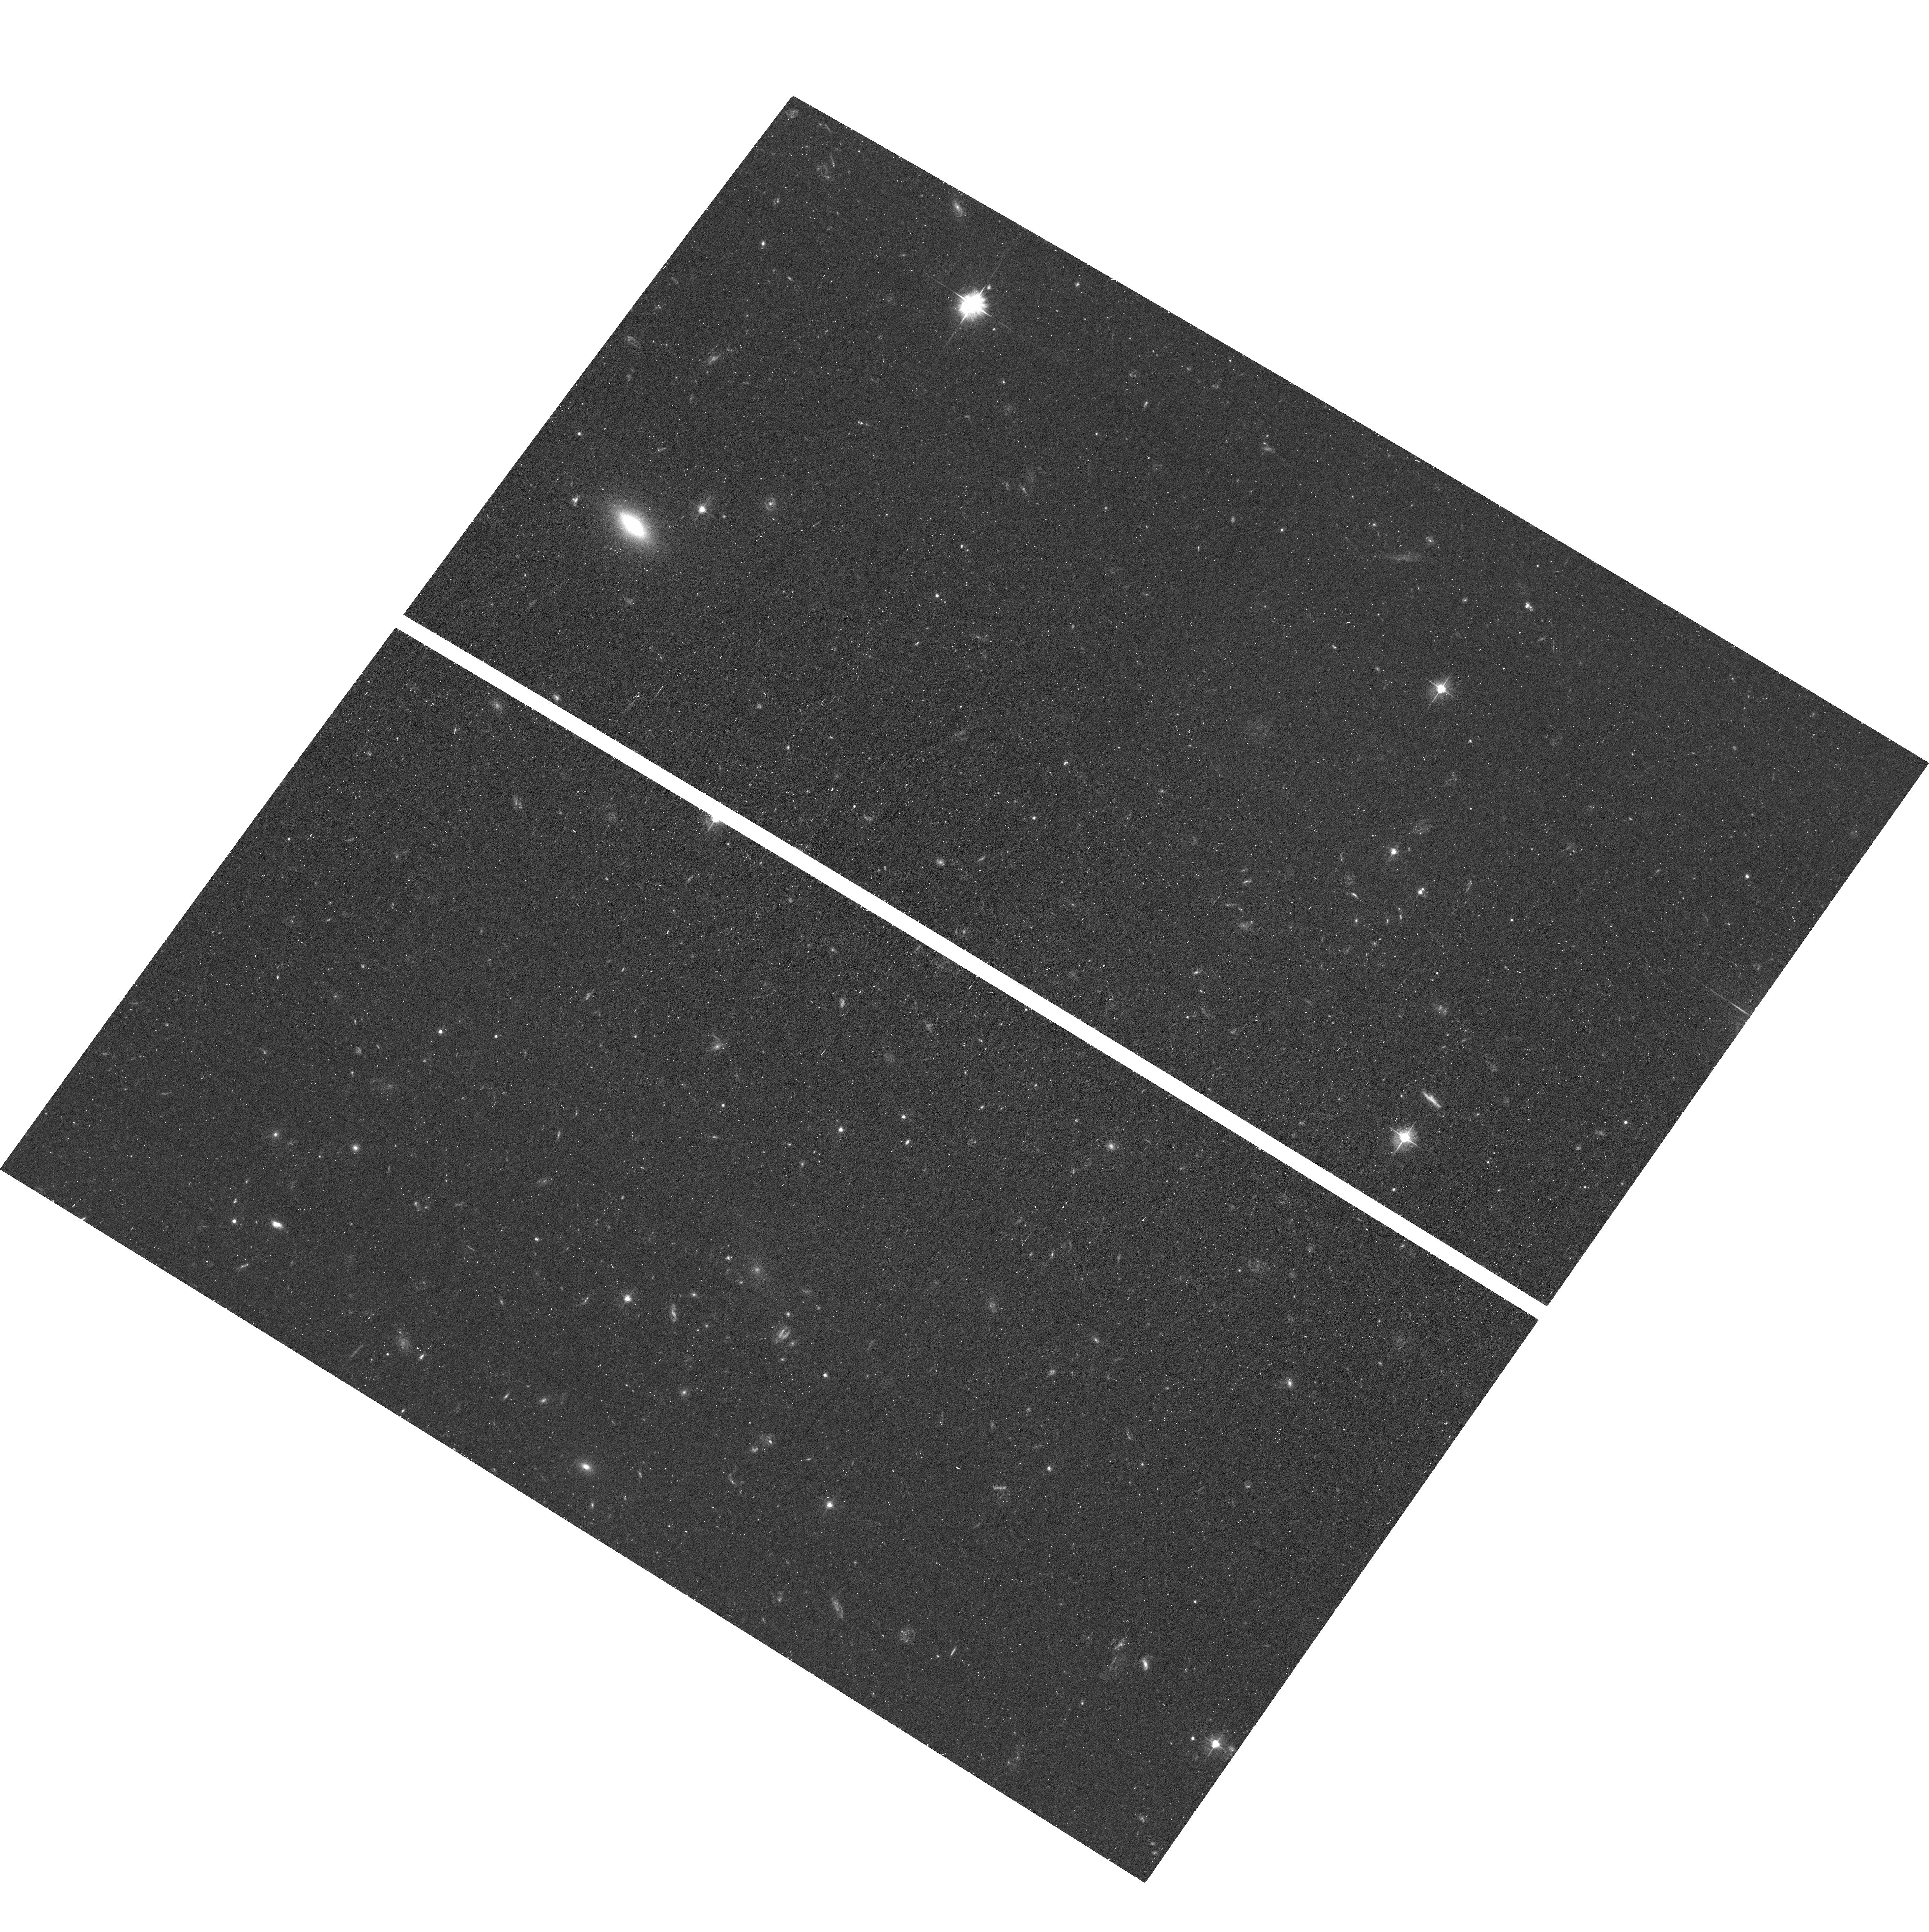
Target: field at RA 340.399°, Dec -64.514°. Instrument: ACS/WFC. Filter: F475W. Exposure: 41 min. Observation ID: hst_16226_06_acs_wfc_f475w_jebl06

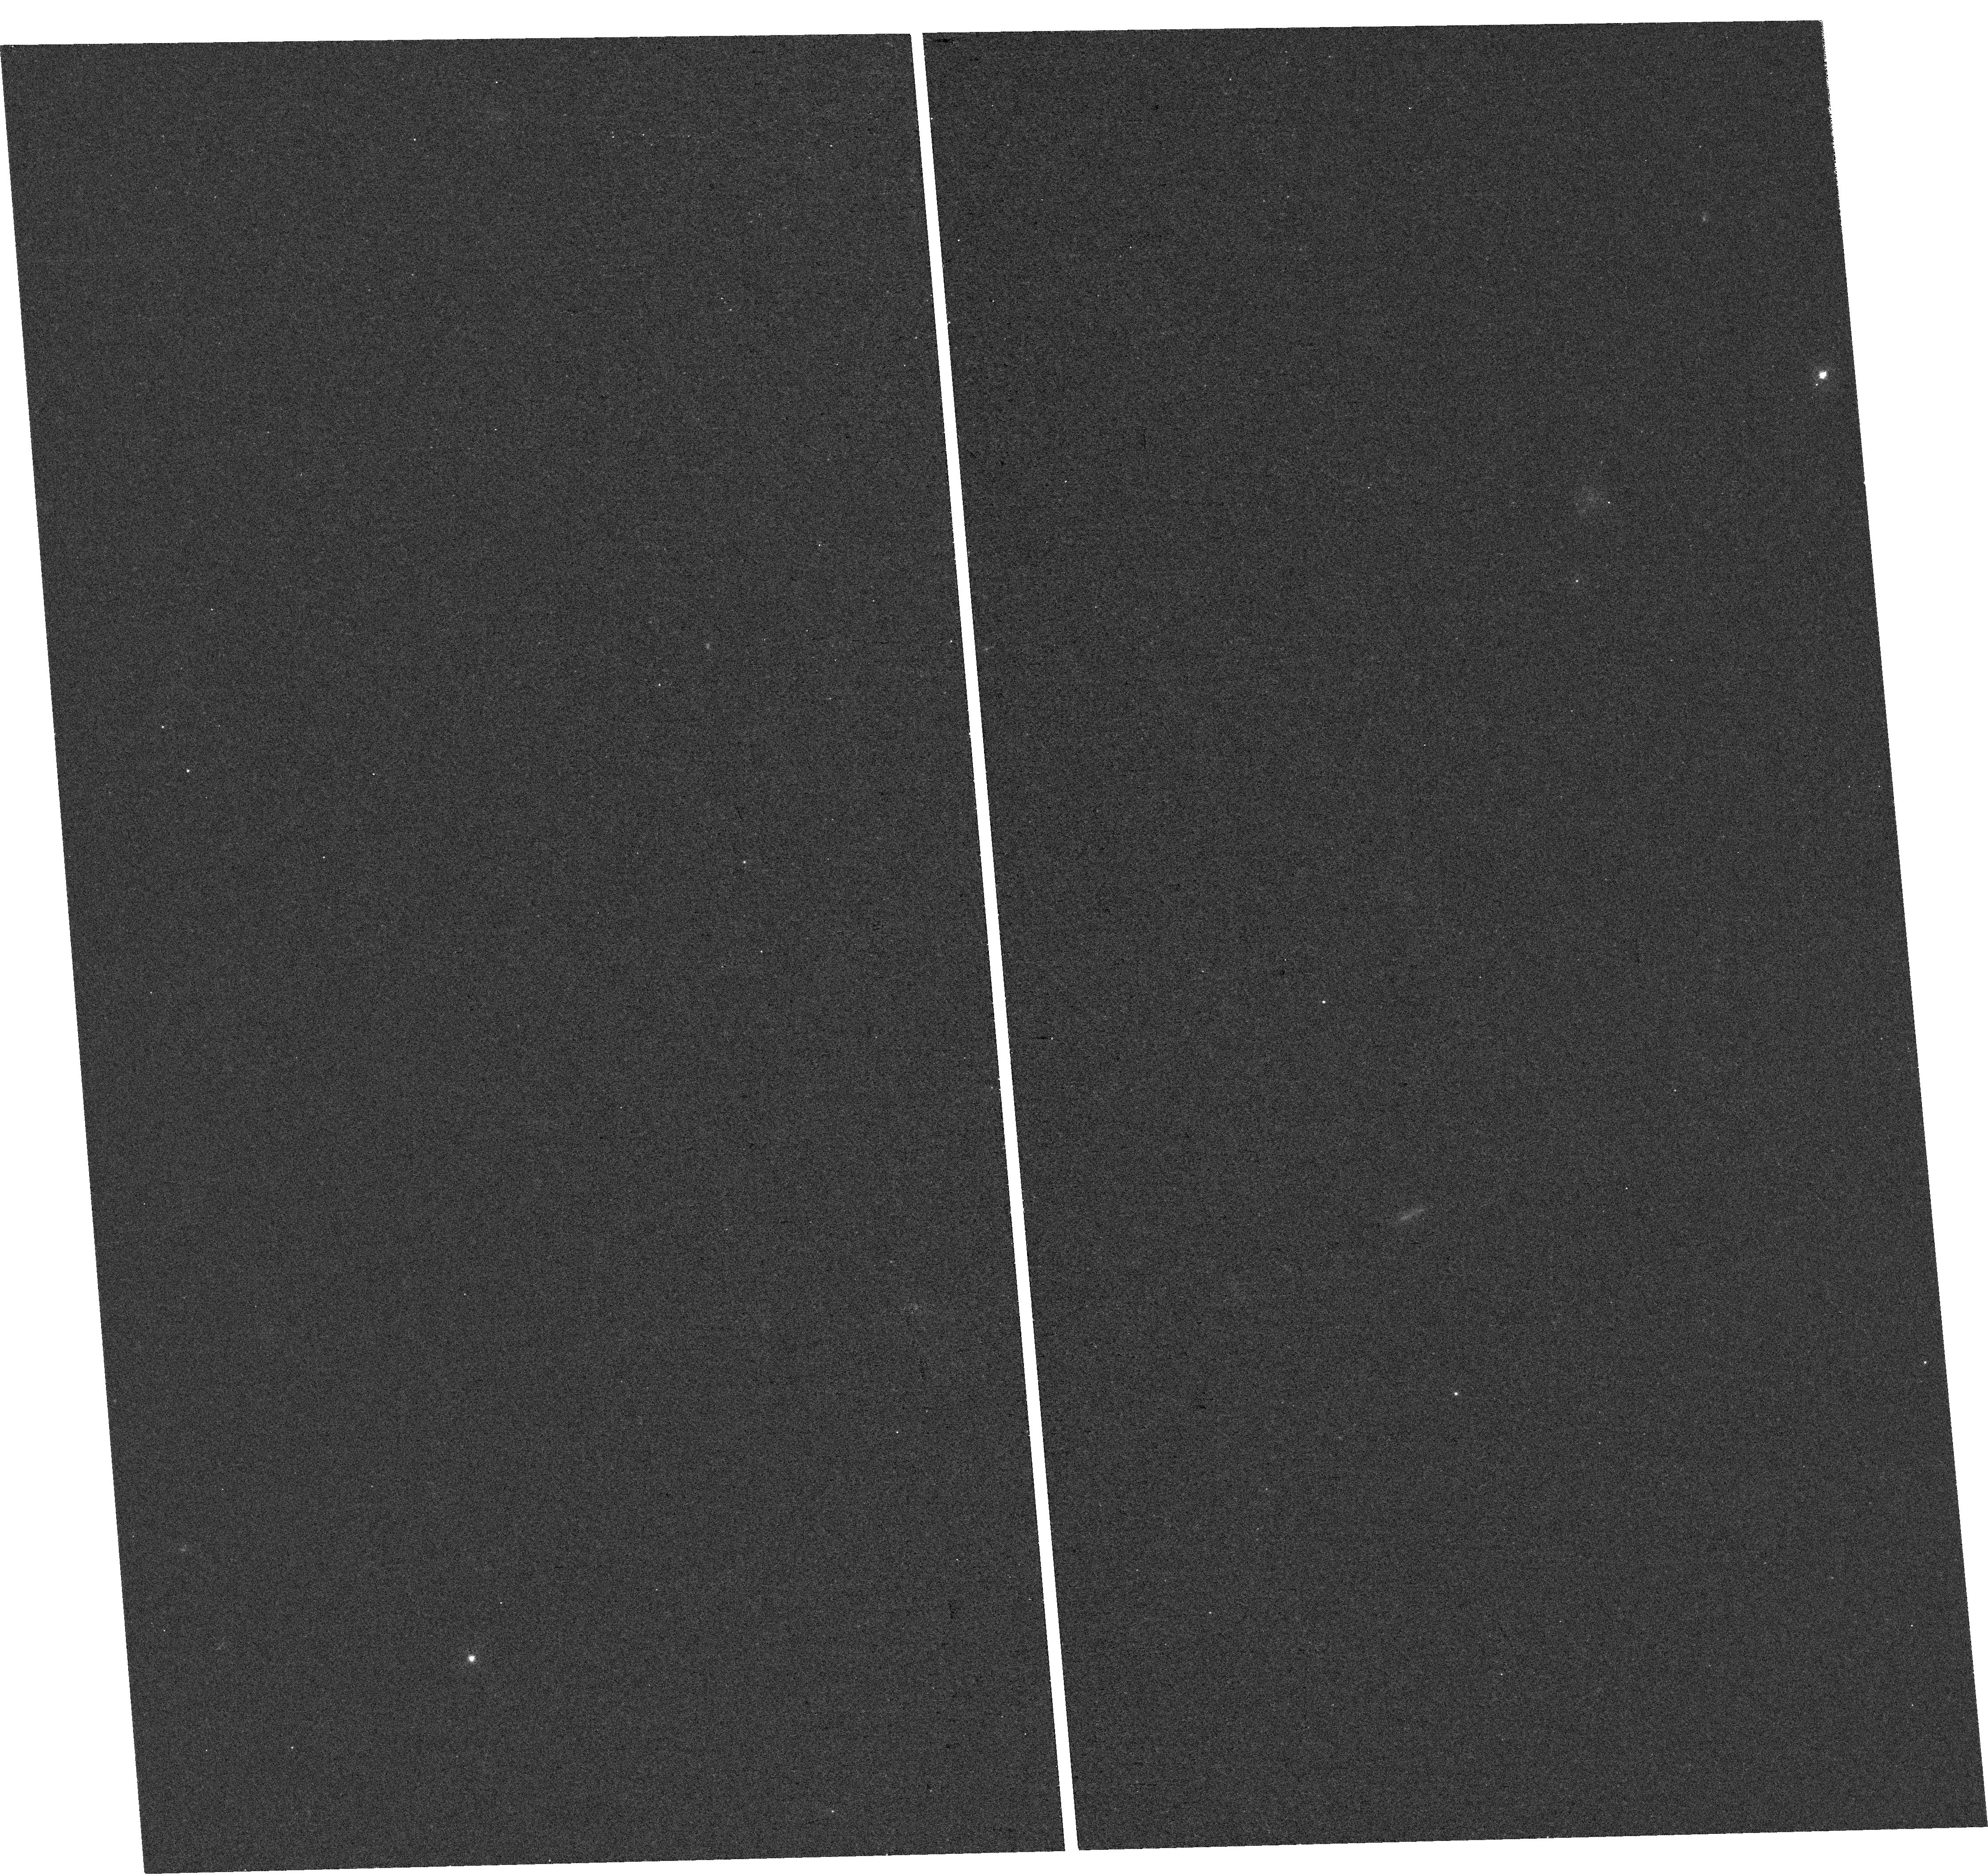
Target: CETUS-DWARF-GALAXY. Instrument: WFC3/UVIS. Filter: F395N. Exposure: 1.4 h. Observation ID: hst_16226_10_wfc3_uvis_f395n_iebl10

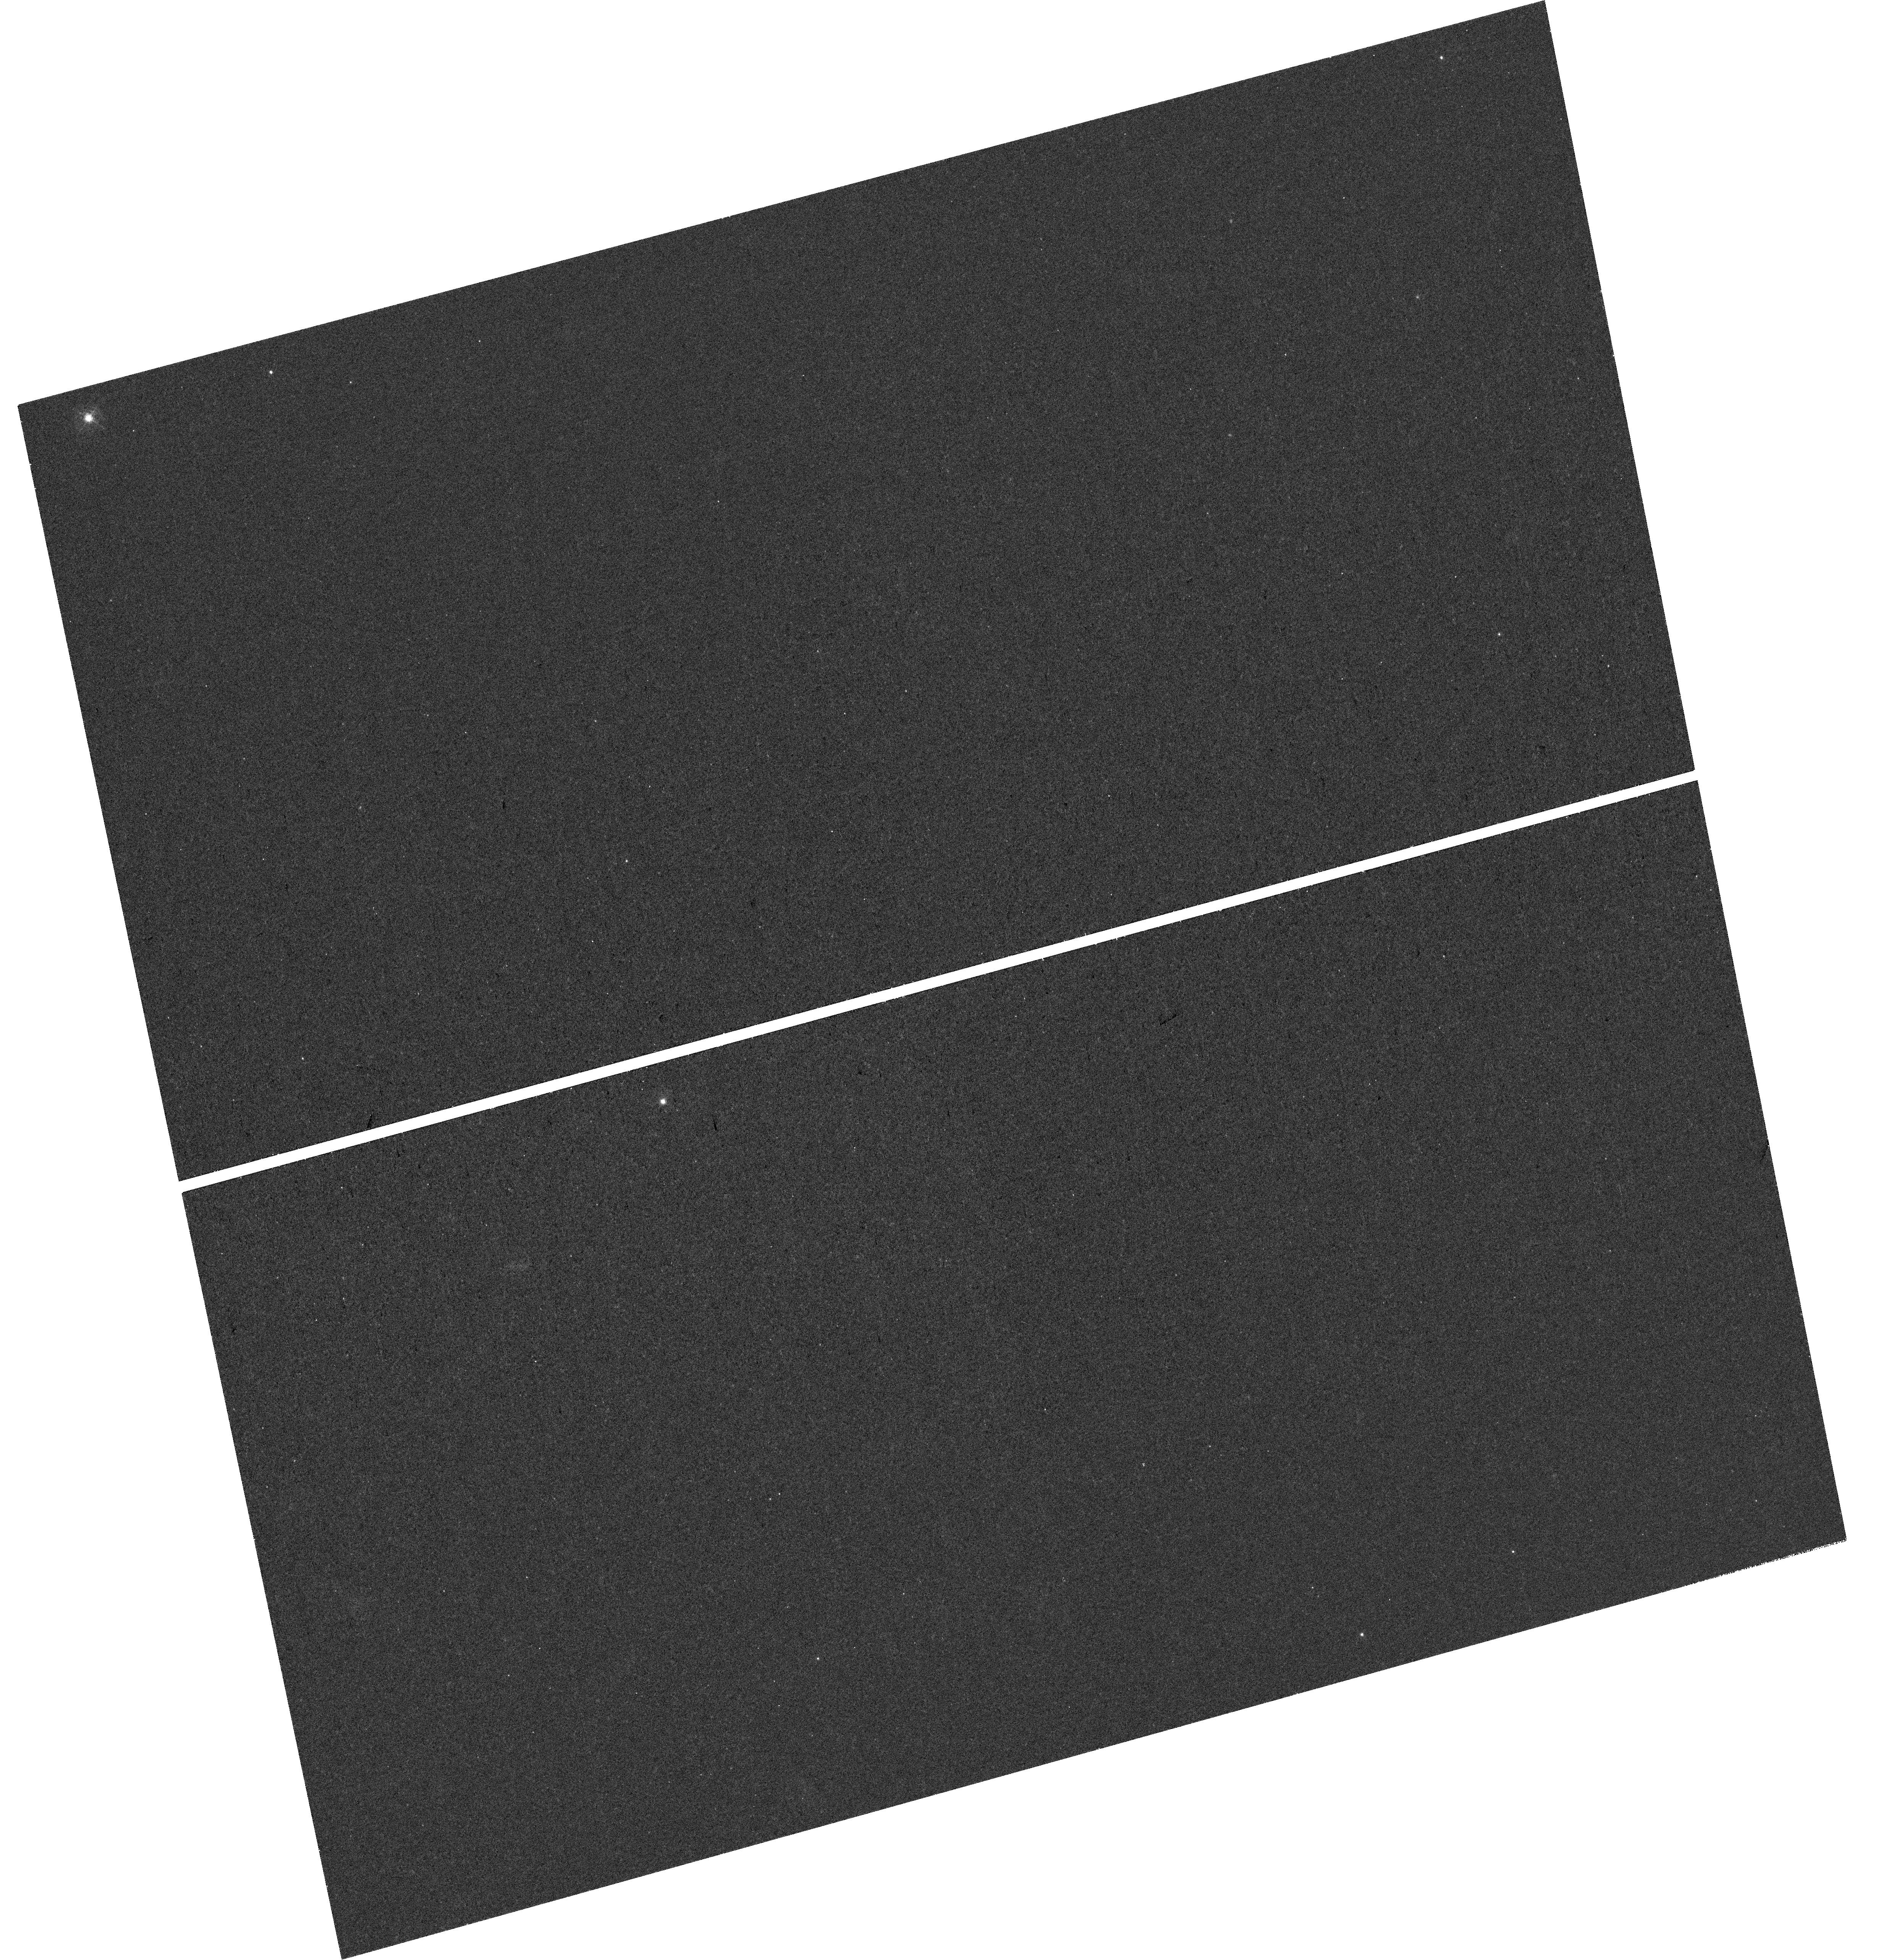
Target: TUCANA-DWARF-GALAXY. Instrument: WFC3/UVIS. Filter: F395N. Exposure: 1.5 h. Observation ID: hst_16226_01_wfc3_uvis_f395n_iebl01

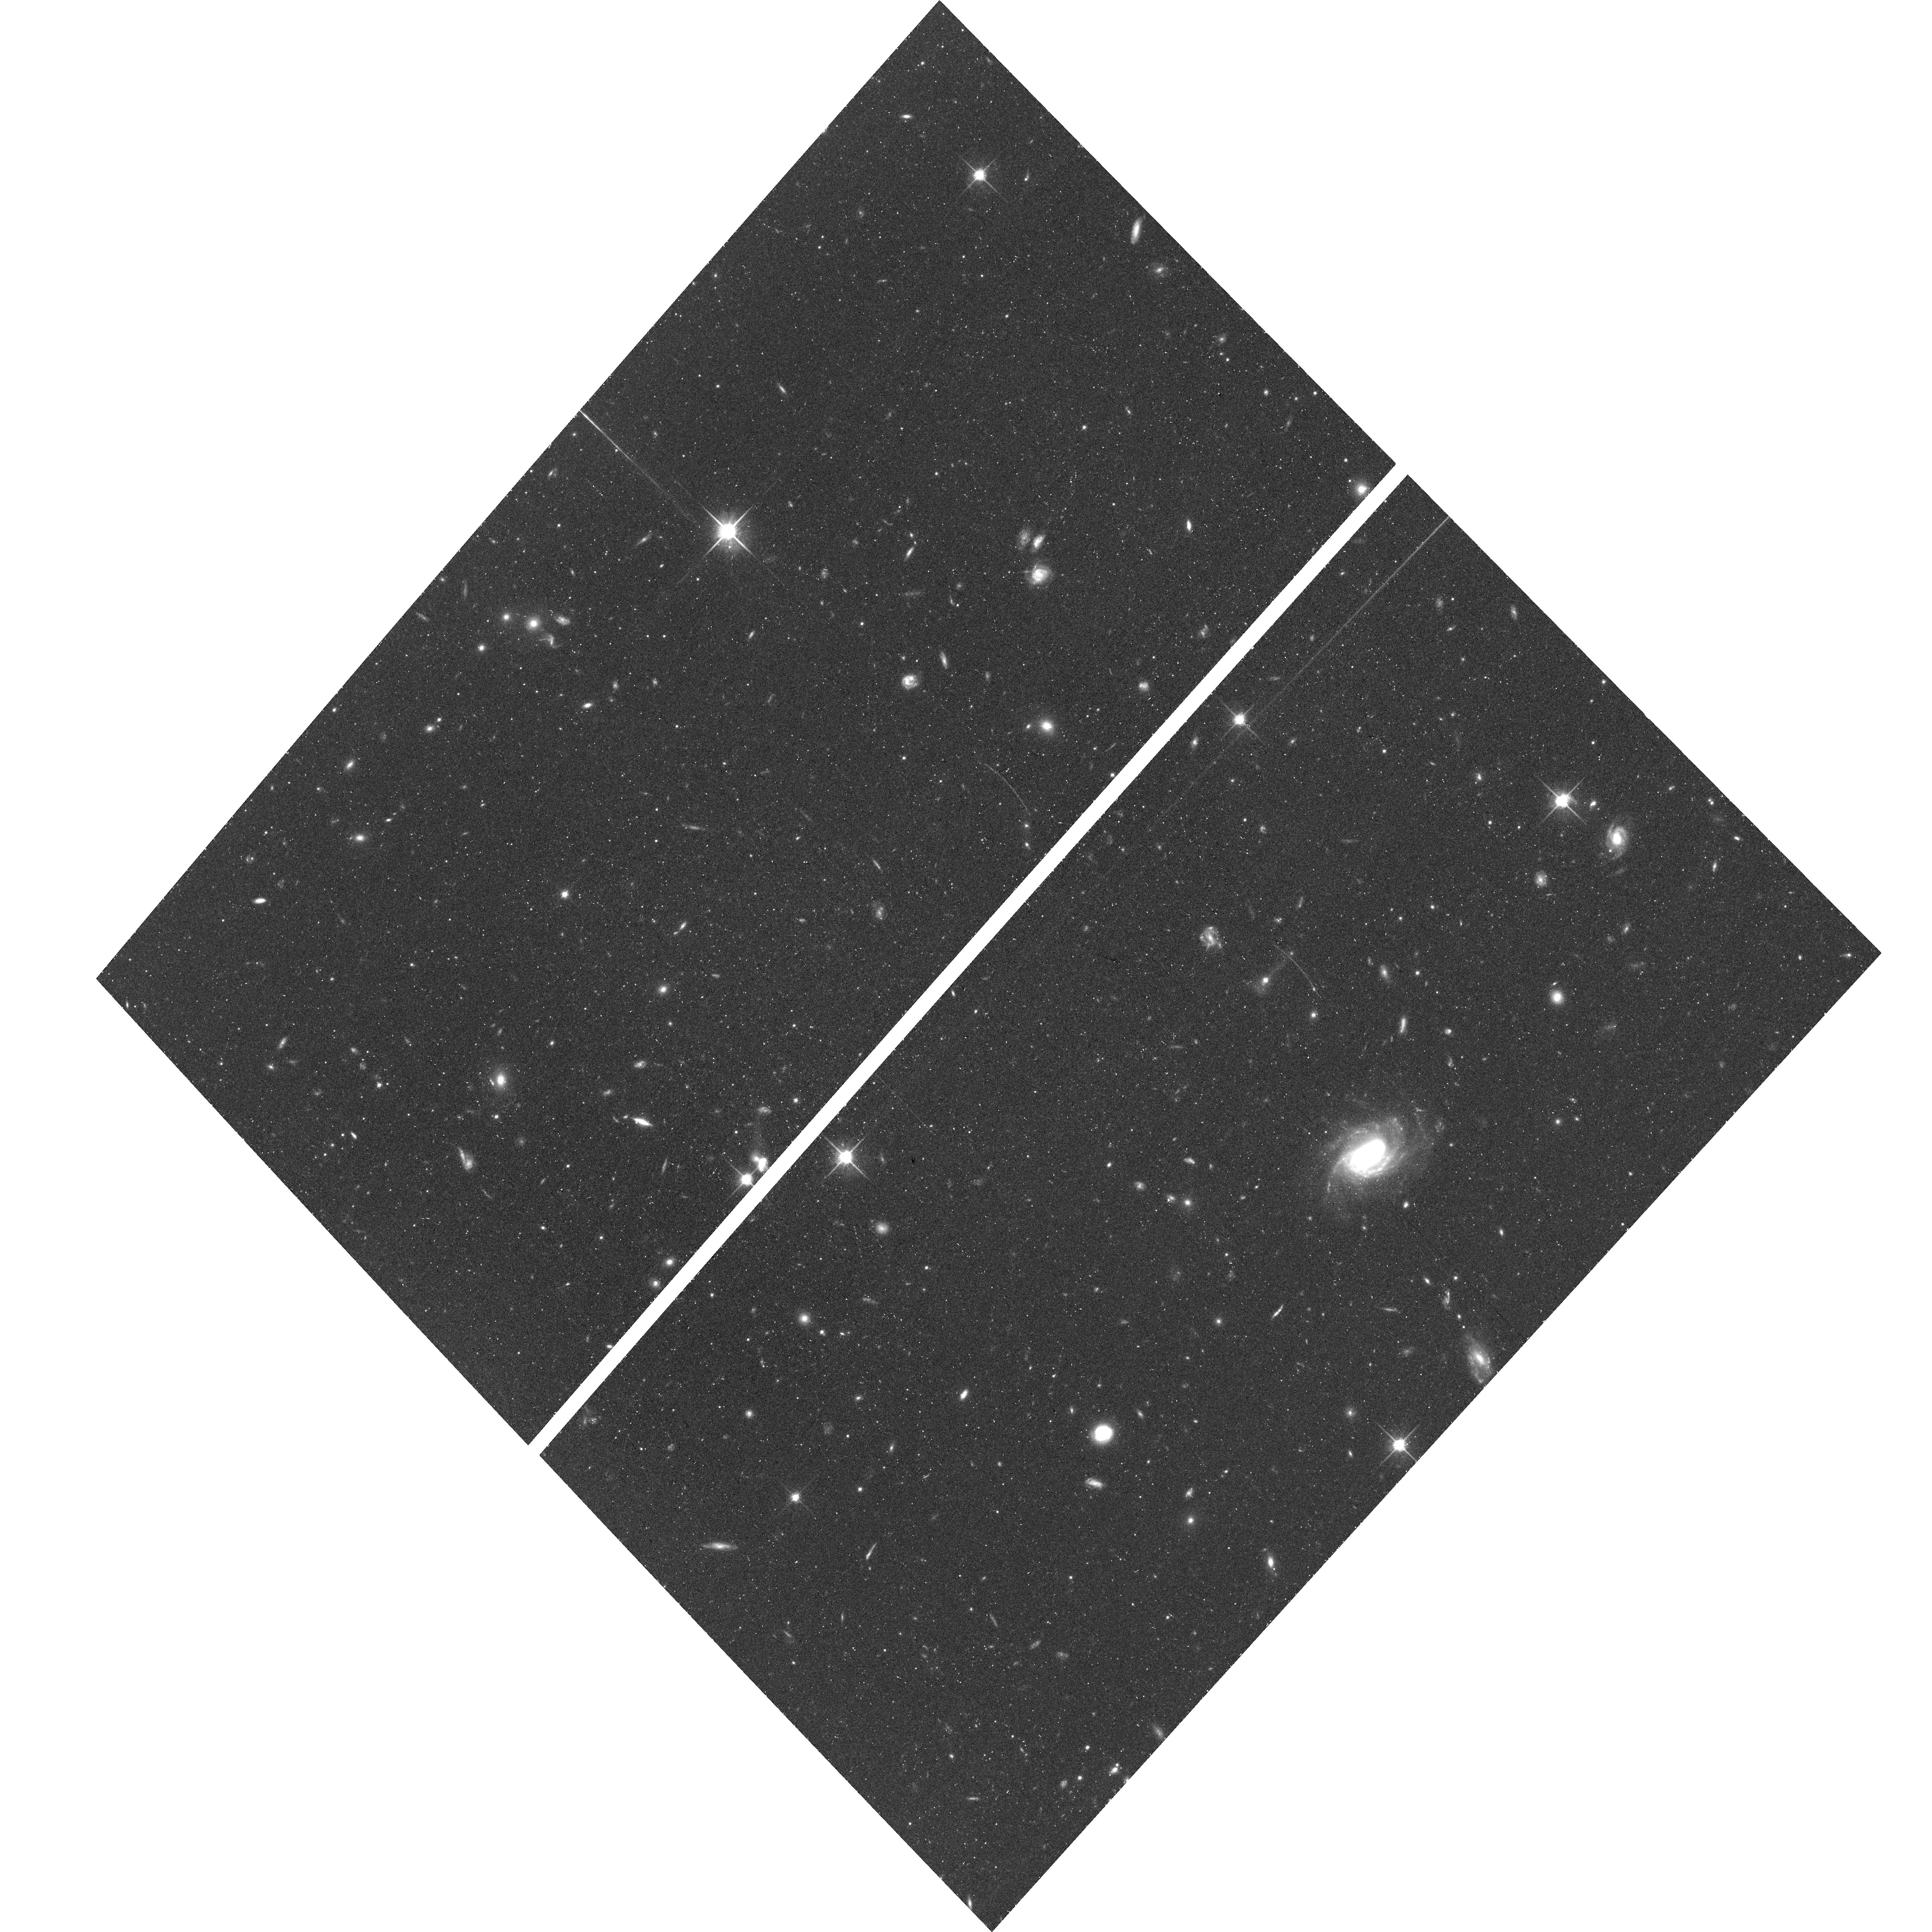
Target: field at RA 6.443°, Dec -11.071°. Instrument: ACS/WFC. Filter: F814W. Exposure: 40 min. Observation ID: hst_16226_10_acs_wfc_f814w_jebl10

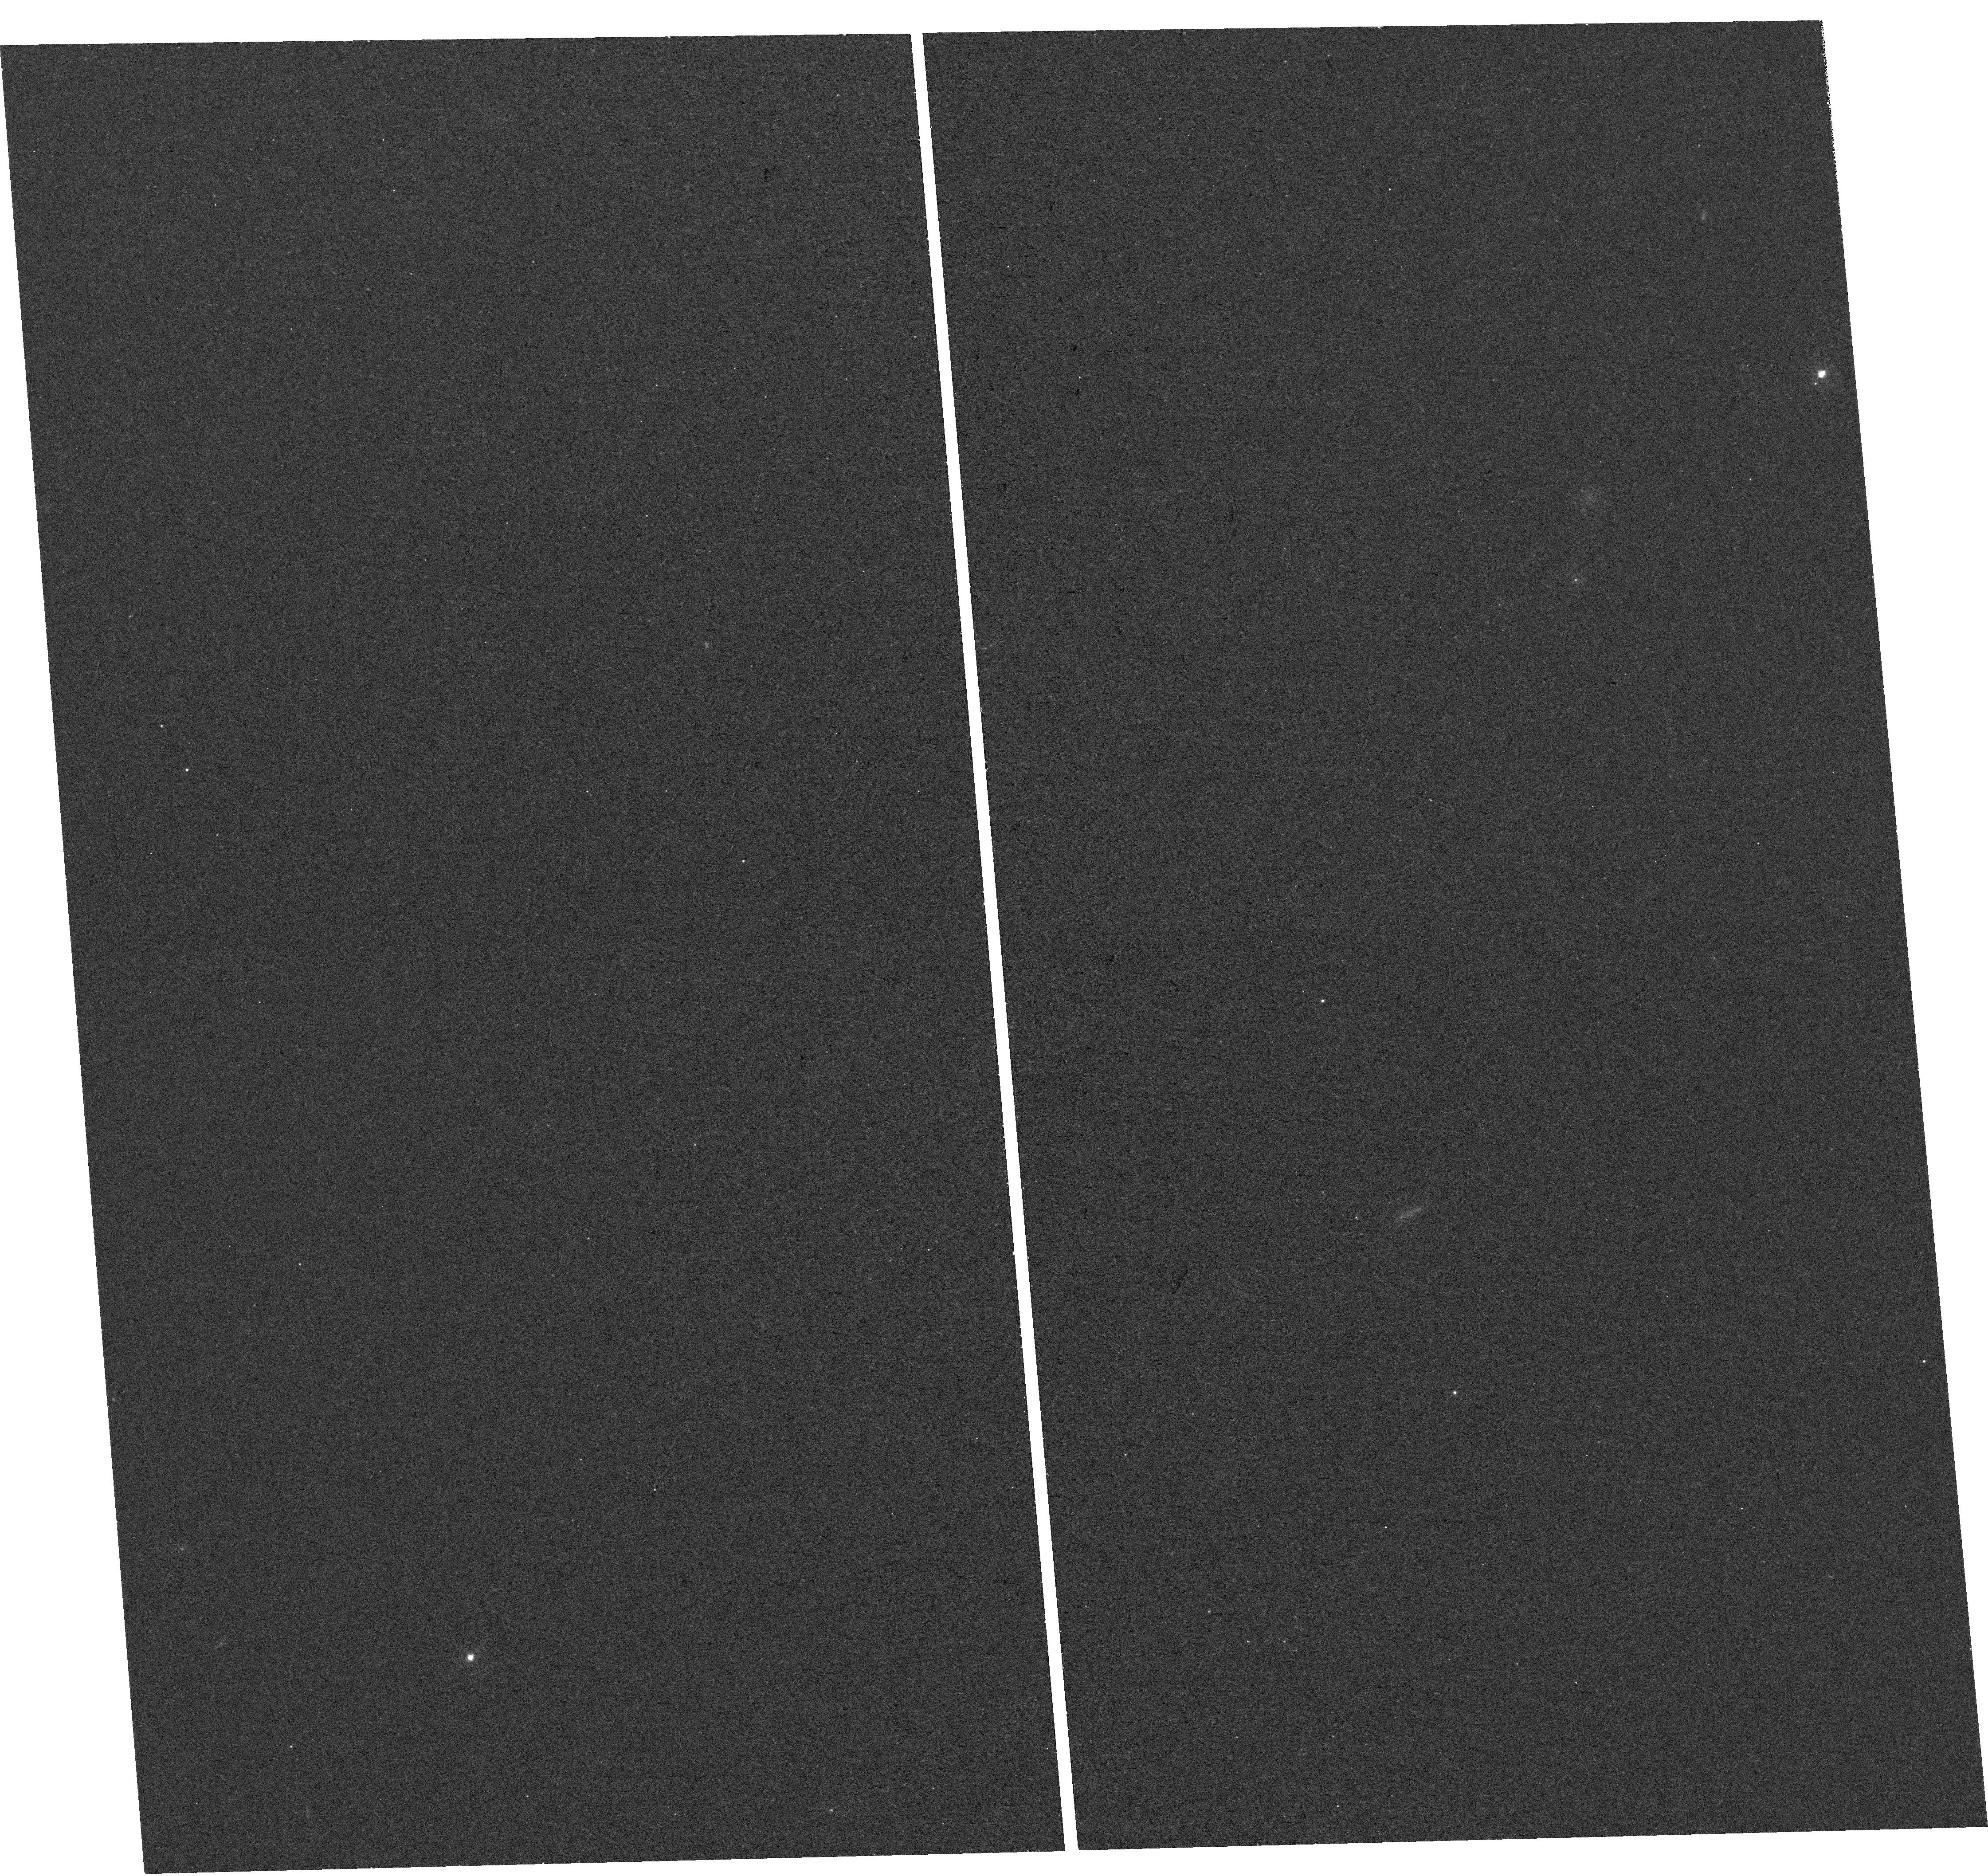
Target: CETUS-DWARF-GALAXY. Instrument: WFC3/UVIS. Filter: F395N. Exposure: 1.4 h. Observation ID: hst_16226_08_wfc3_uvis_f395n_iebl08

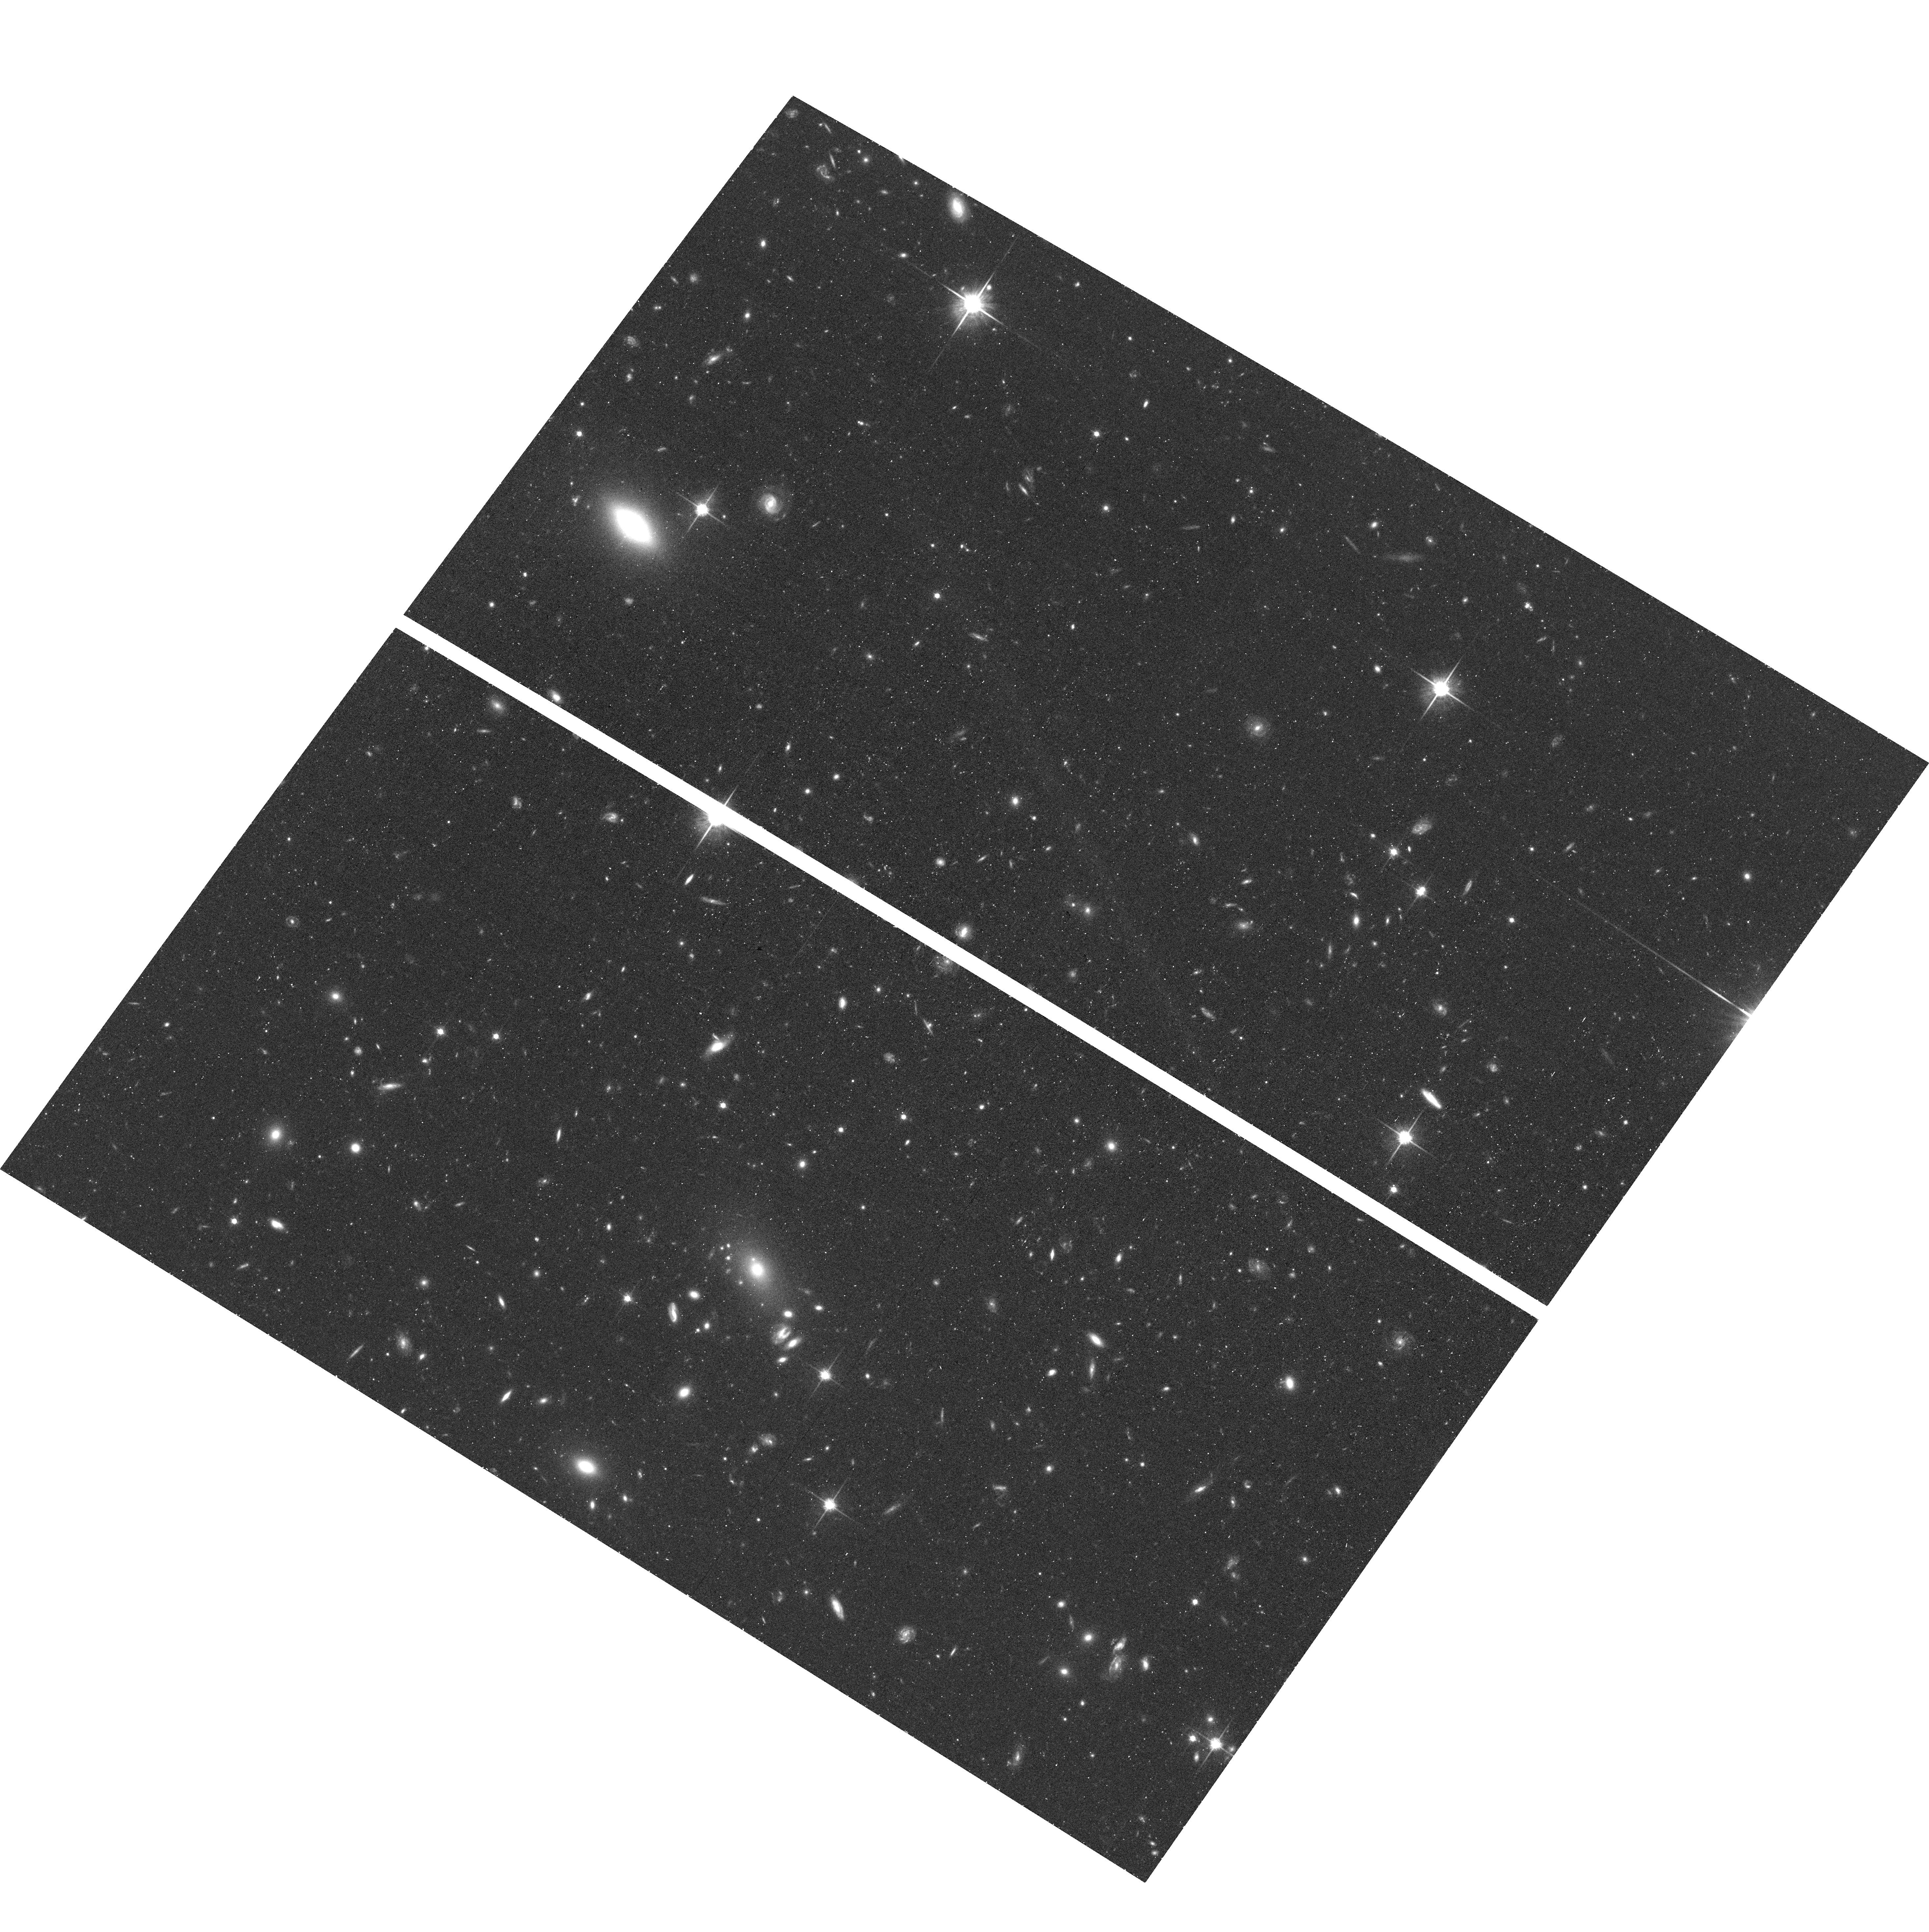
Target: field at RA 340.399°, Dec -64.514°. Instrument: ACS/WFC. Filter: F814W. Exposure: 41 min. Observation ID: hst_16226_06_acs_wfc_f814w_jebl06

Metallicity Distribution Functions of Quenched Field Dwarf Galaxies (PI: Fu, Sal Wanying)

Environment is thought to play a central role in quenching low-mass dwarf galaxies. However, an increasing number of dwarf galaxies discovered in isolation suggest that mechanisms other than environment can quench dwarf galaxies. Here, we propose deep WFC3/F395N (Ca H & K) imaging to measure metallicites (~0.1-0.2 dex) for hundreds of individual stars in Cetus and Tucana, the two nearest examples of isolated quenched dwarf galaxies. Our Ca H & K photometry will provide an order-of-magnitude increase in the number of stars in each systems with reliable metallicities (from ~40 to 400), enabling the first detailed study of the metallicity distribution functions (MDFs), and the physics they encode, in isolated quenched dwarf galaxies. Specifically, we will (1) construct and characterize detailed MDFs for Cetus and Tucana from a number of stars comparable to MW satellites; (2) use our MDFs to differentiate between signatures of external vs internal quenching in low-mass galaxies; and (3) combine our MDFs, HST-based SFHs, and HST-based proper motions (and orbital histories) to complete our knowledge of these enigmatic galaxies' formation histories. This program will provide qualitatively new insight into how and why isolated low-mass galaxies stop forming stars. The construction of MDFs in such distant systems is only possible due to the excellent blue-sensitivity and angular resolution of HST -- no other ground- or space-based facility can acquire this data. This novel use of HST will establish it as a leader for measuring stellar metallicities in galaxies located at large distances from the Milky Way.